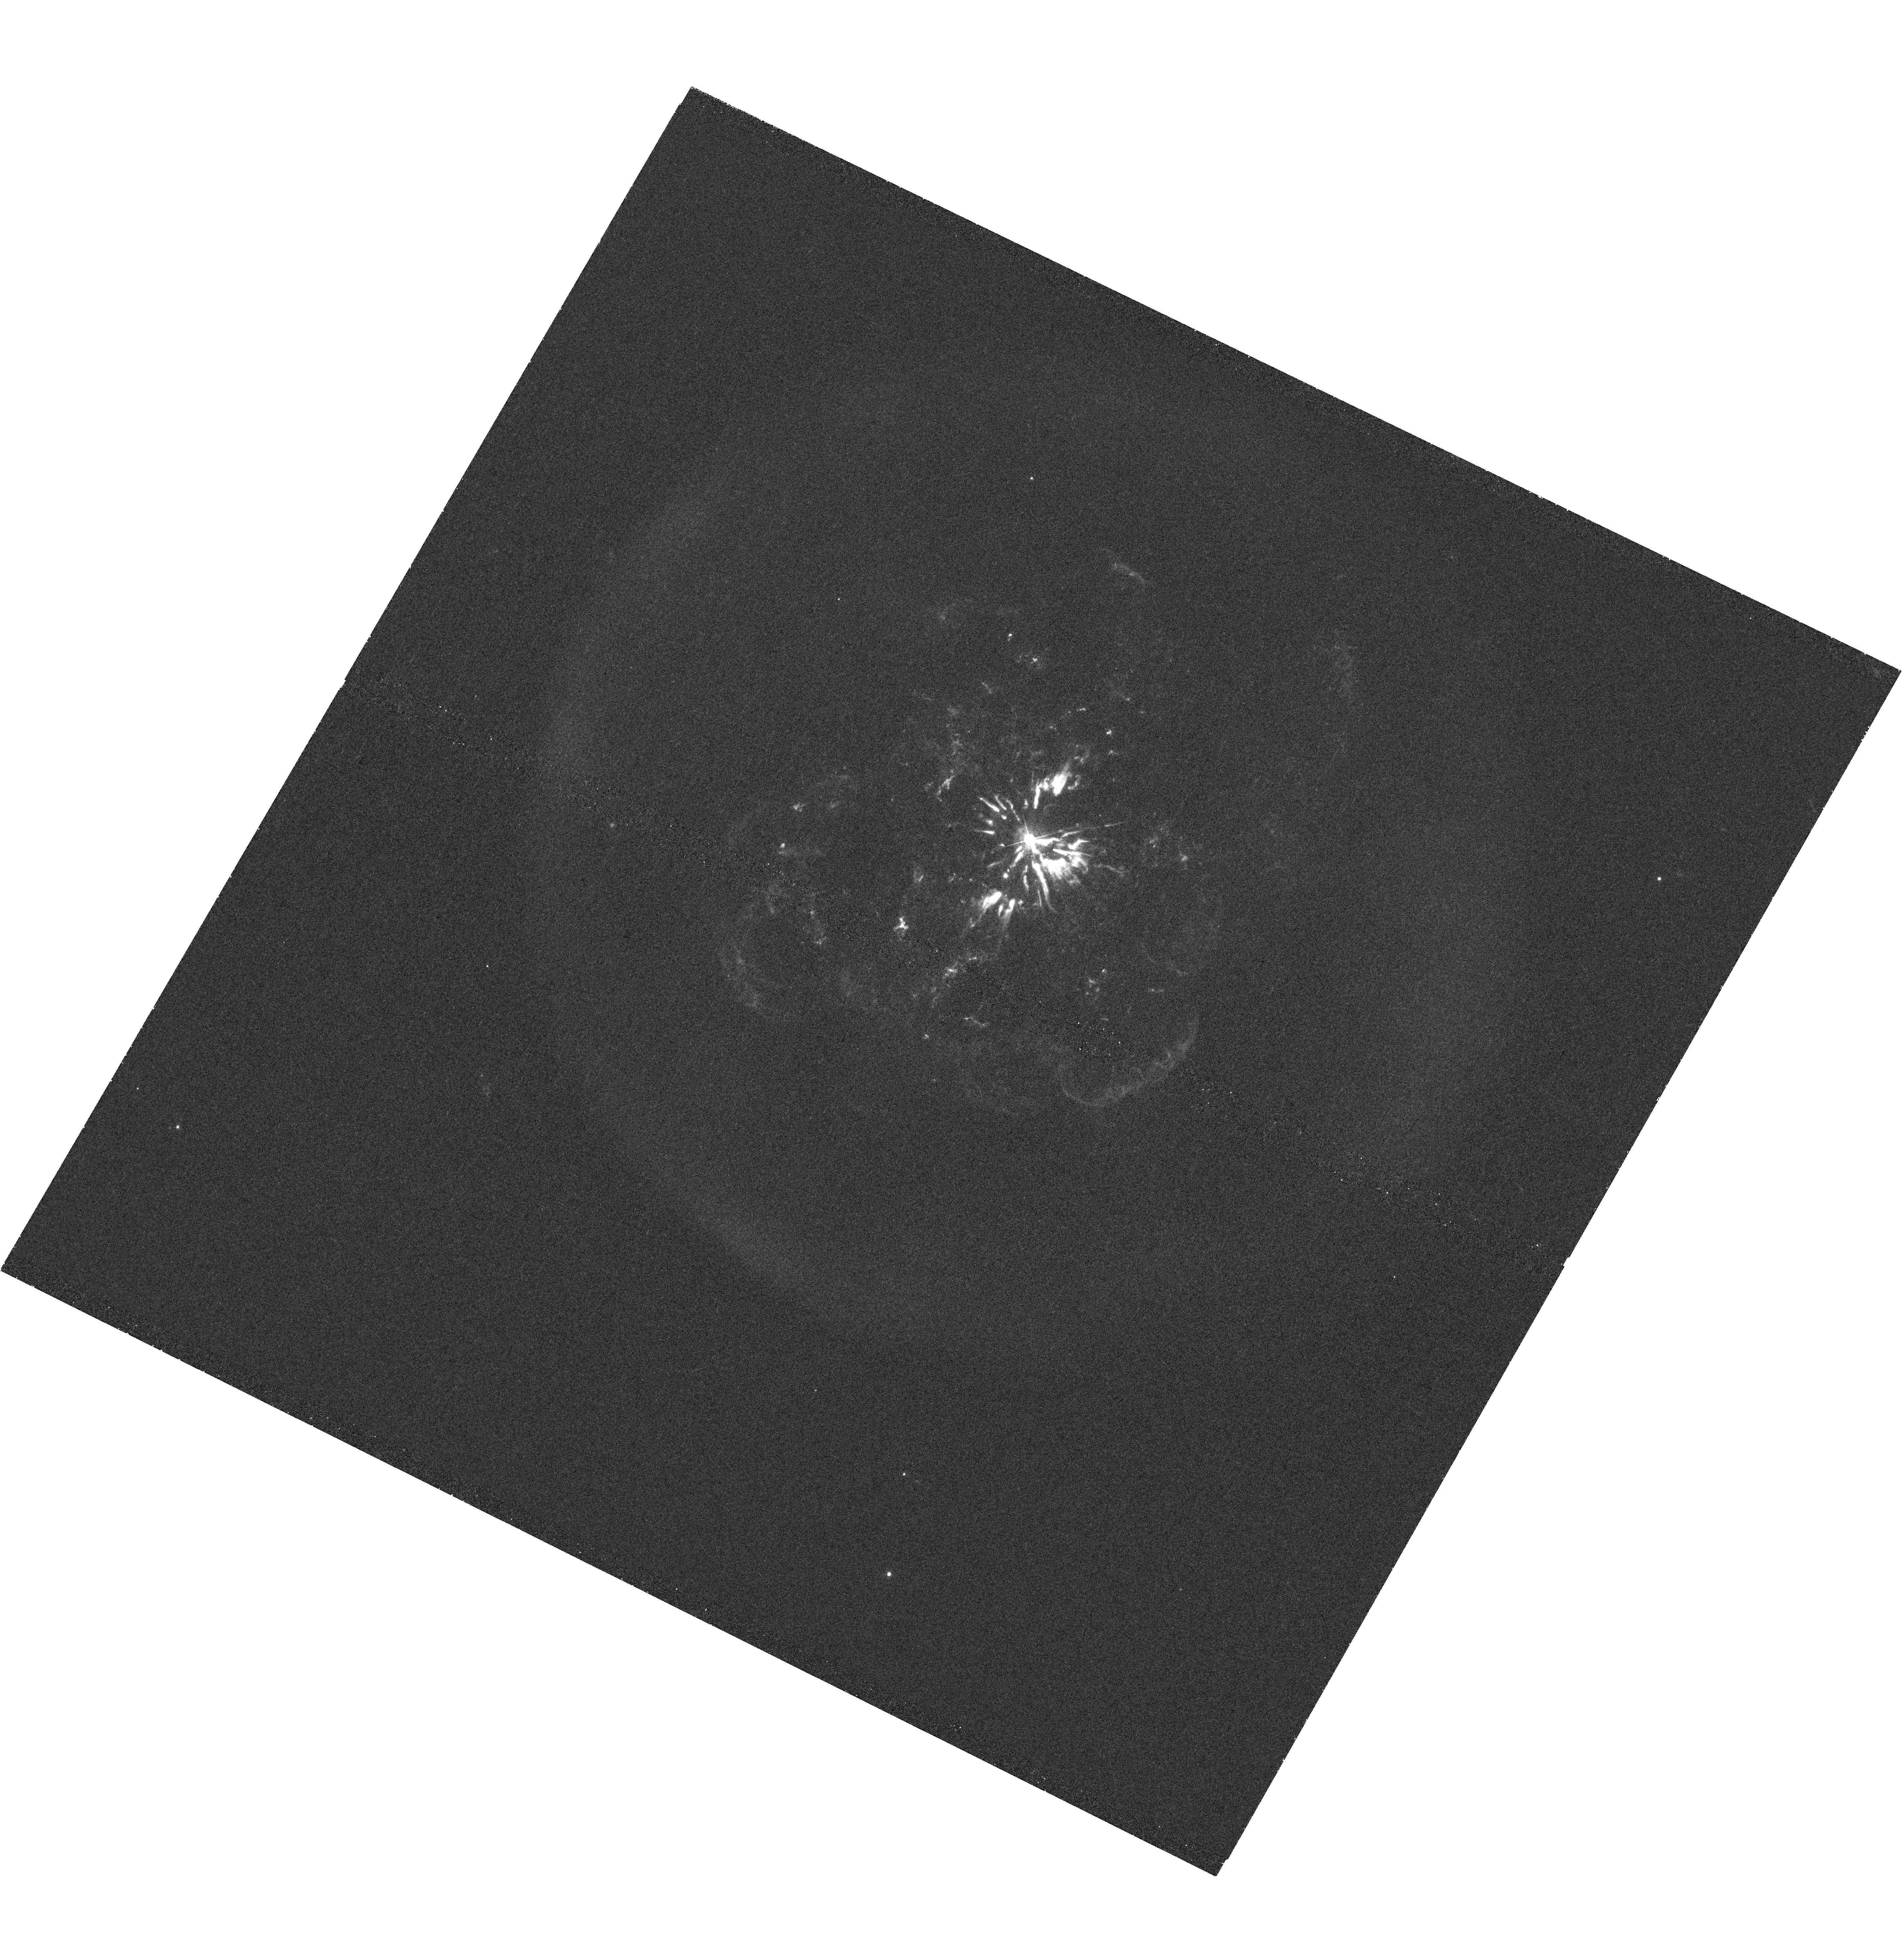
Target: ABELL30
Instrument: WFC3/UVIS
Filter: F502N
Exposure: 42 min
Observation ID: hst_12935_01_wfc3_uvis_f502n_ic2q01

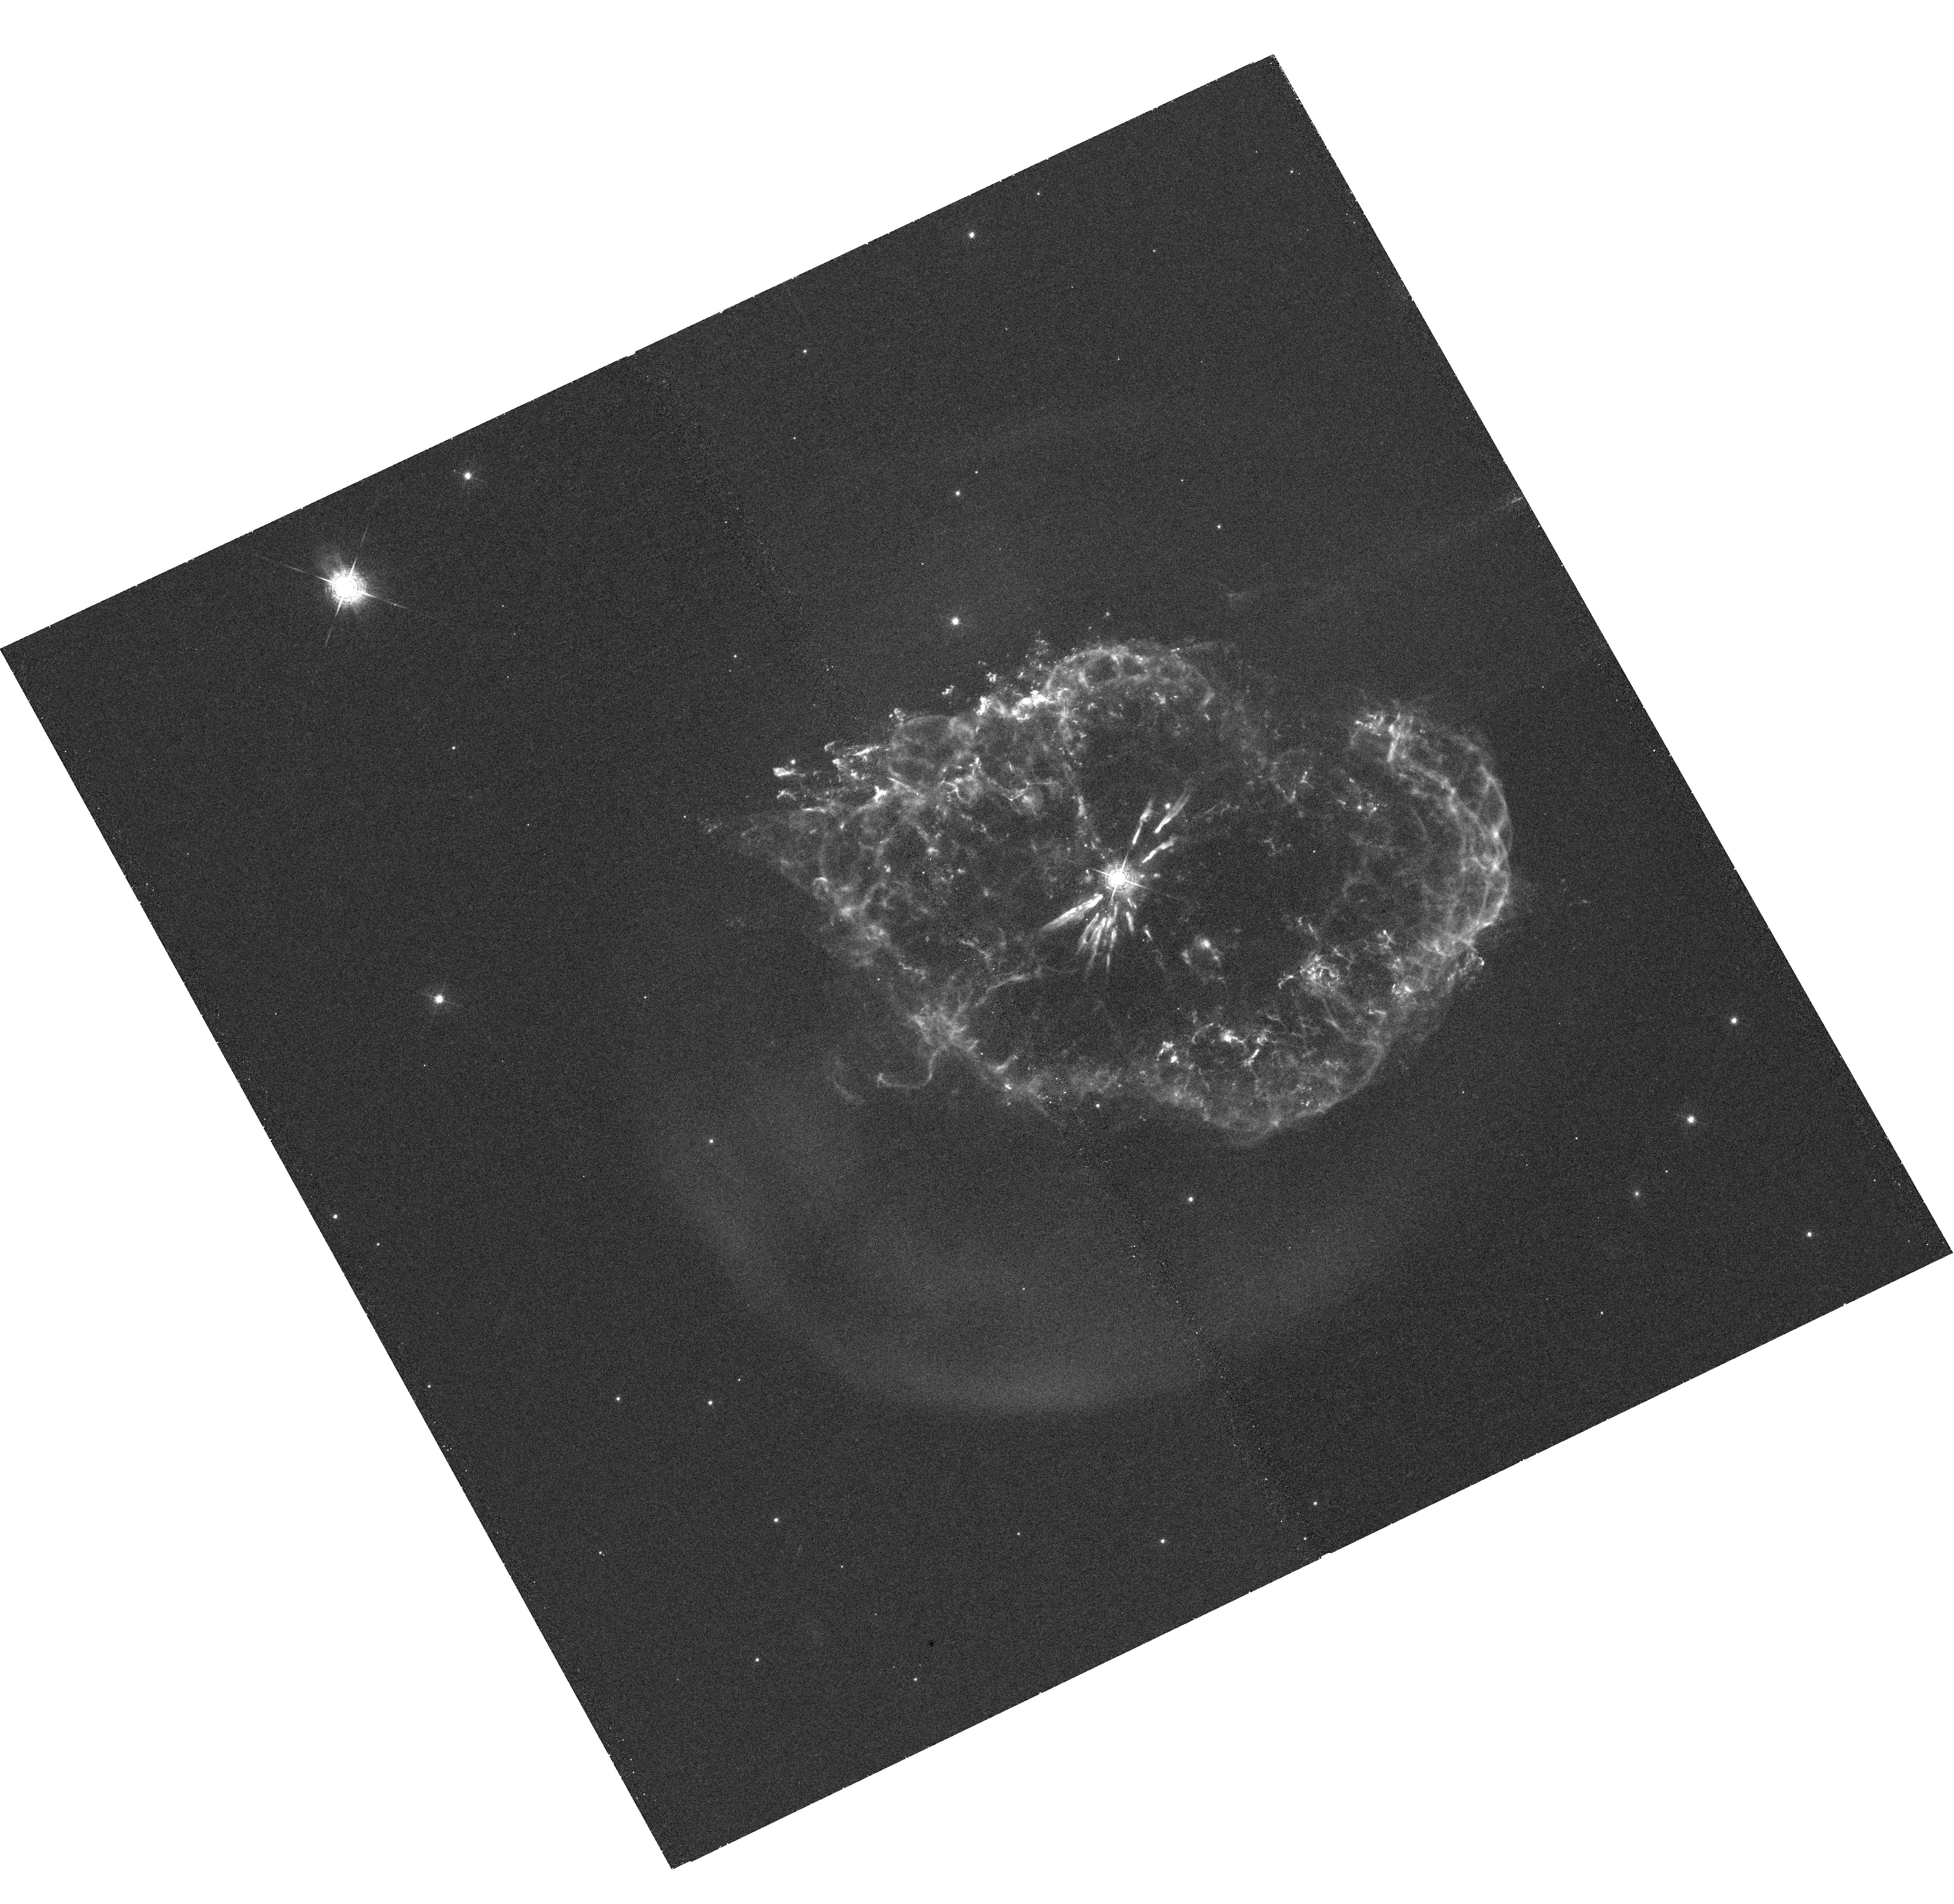
Target: ABELL78
Instrument: WFC3/UVIS
Filter: F502N
Exposure: 42 min
Observation ID: hst_12935_02_wfc3_uvis_f502n_ic2q02

Witnessing the Expansion of Hydrogen-Poor Ejecta in Born-Again Planetary Nebulae (PI: Guerrero, Martin A.)

Abell 30 and Abell 78 are ``born-again'' planetary nebulae whose central stars have experienced a very late thermal pulse. This event led to the ejection of hydrogen-poor material some 1000 yr ago. This ejecta is being photo-evaporated and swept up and accelerated by a newly developed fast stellar wind. We have used archival HST F502N ([O III]) and F555W images to detect the expansion of the ejecta knots in Abell 30. We request new WFC3/UVIS [O III] images of Abell 30 and Abell 78 to be compared with WFPC2 [O III] images taken in the mid 90's. The comparison will allow us to determine the expansion rate and geometry of the hydrogen-poor ejecta, estimate the time since the born-again event, and study the interaction of fast stellar winds with material photo-evaporated from the hydrogen-poor knots.